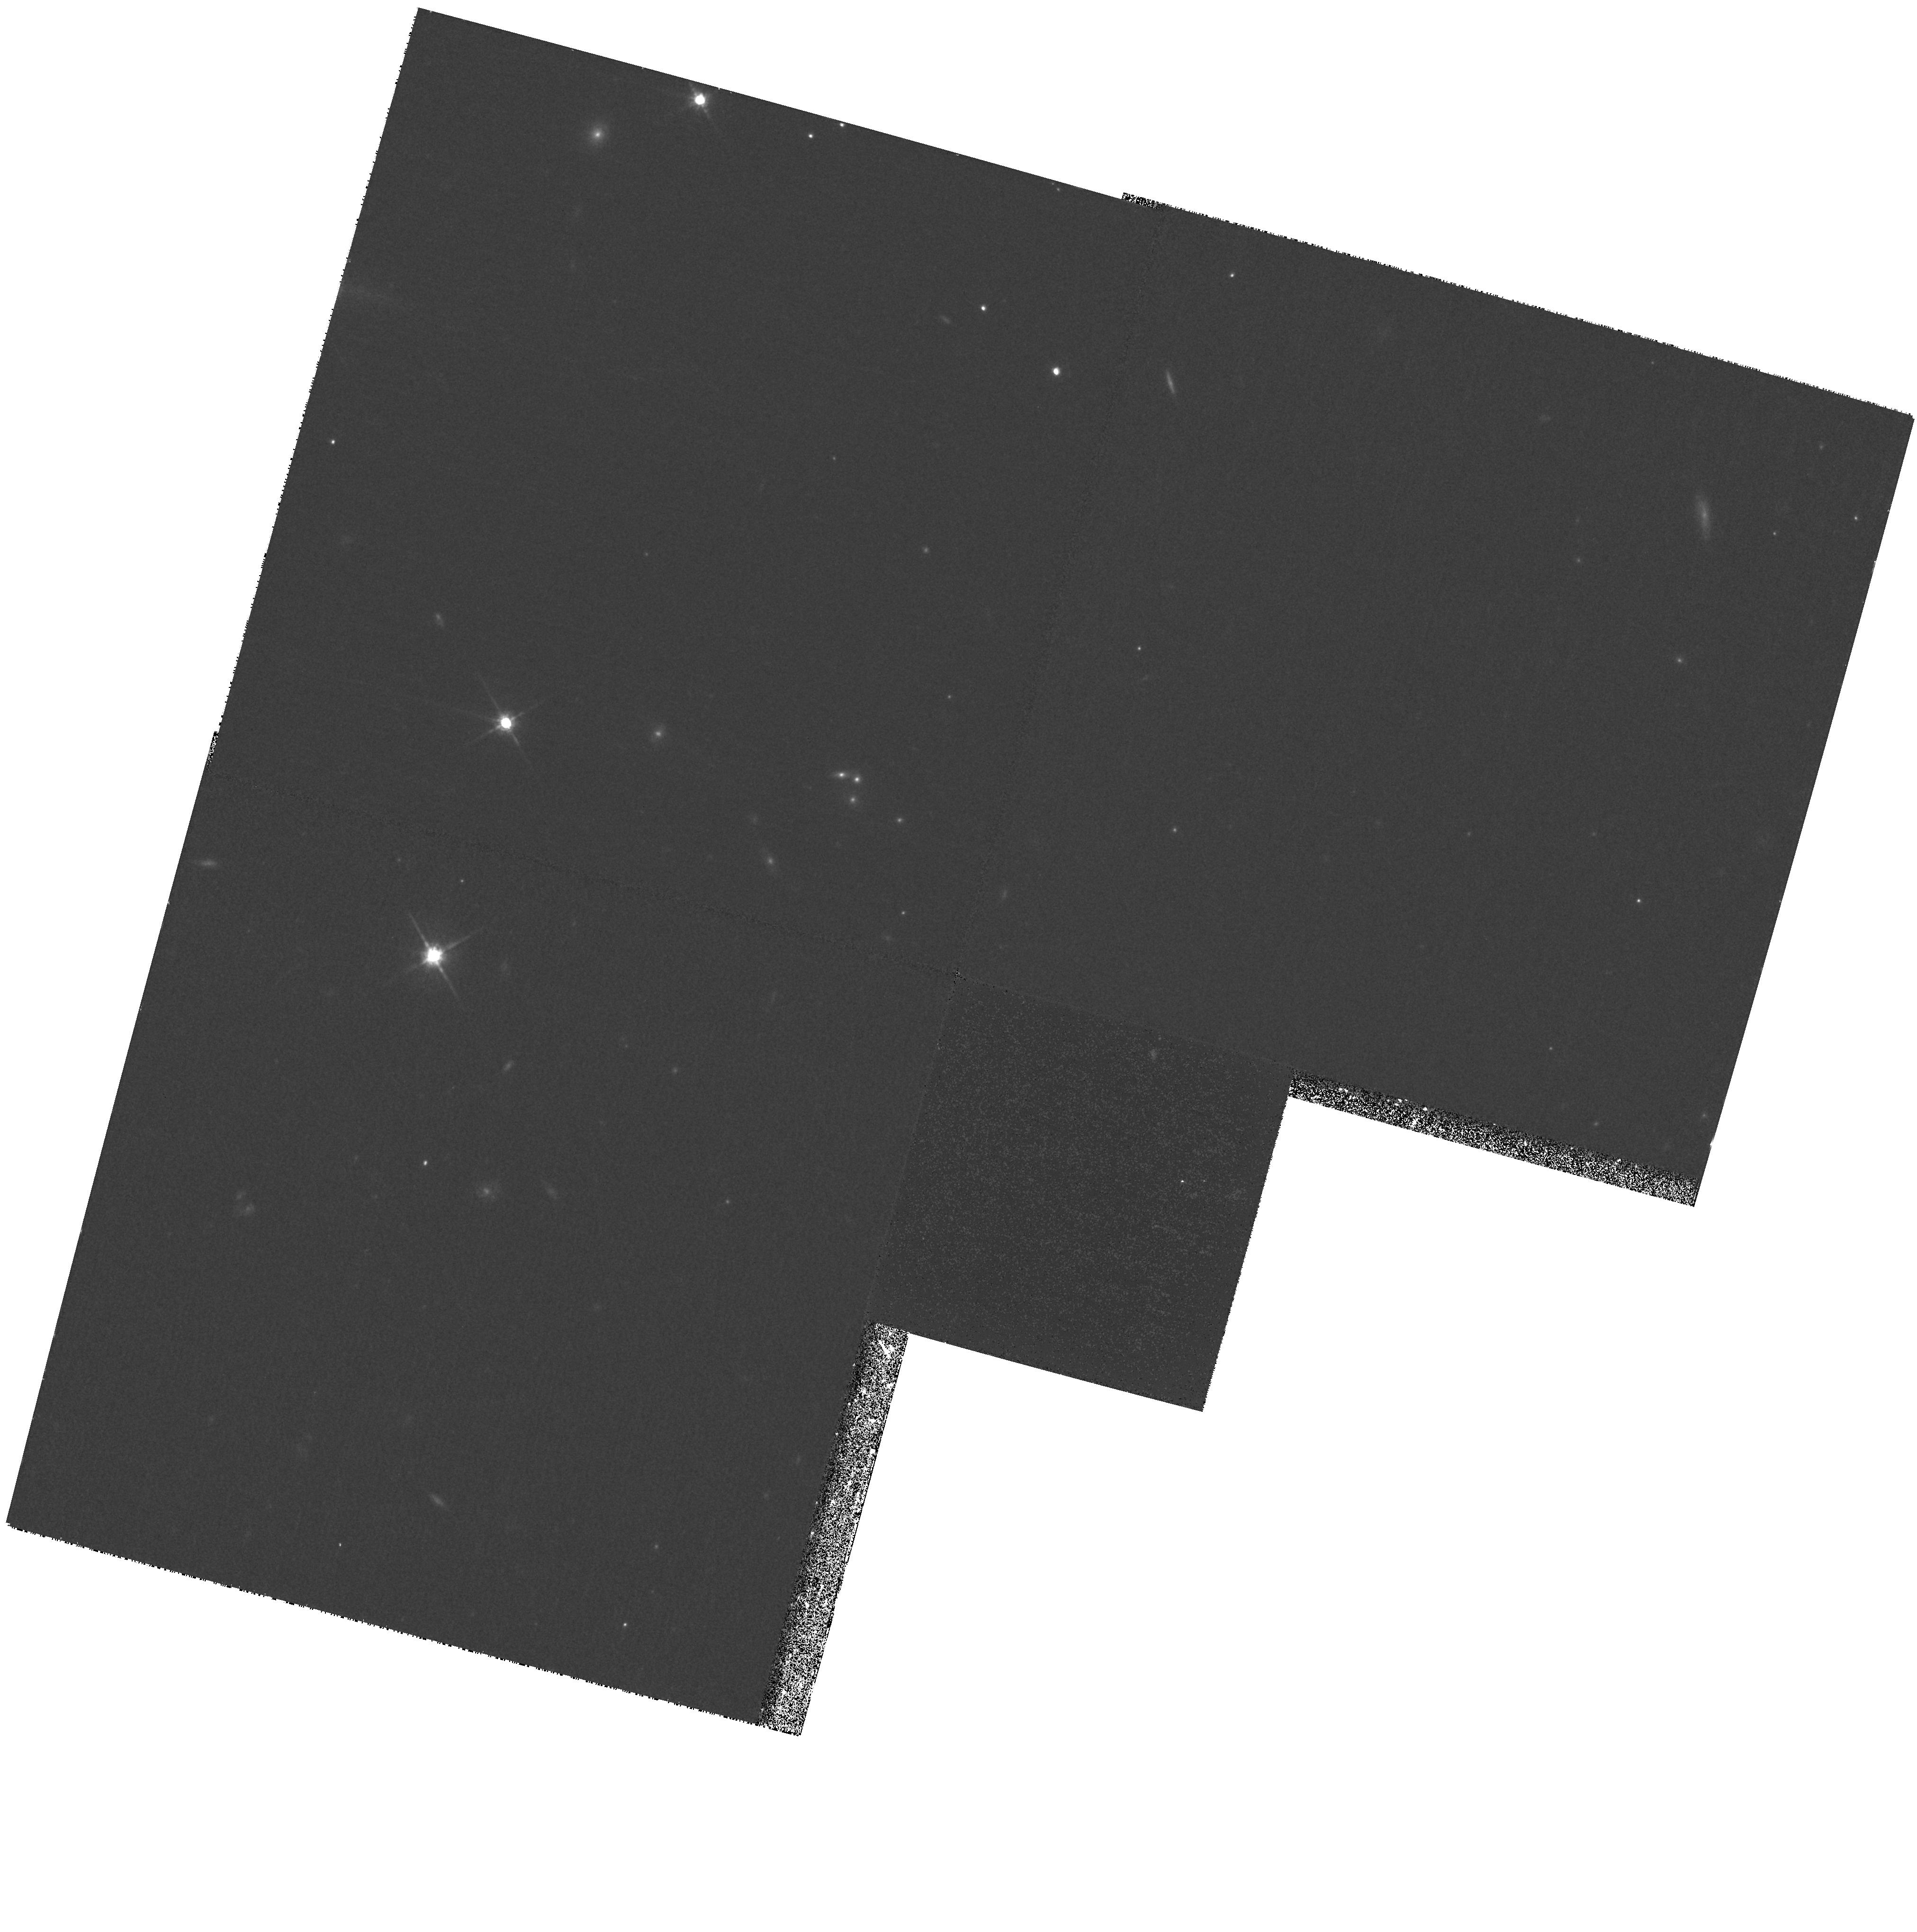
Target: 7C1748+6730
Instrument: WFPC2/PC
Filter: F785LP
Exposure: 33 min
Observation ID: hst_9045_15_wfpc2_pc_f785lp_u6fa15

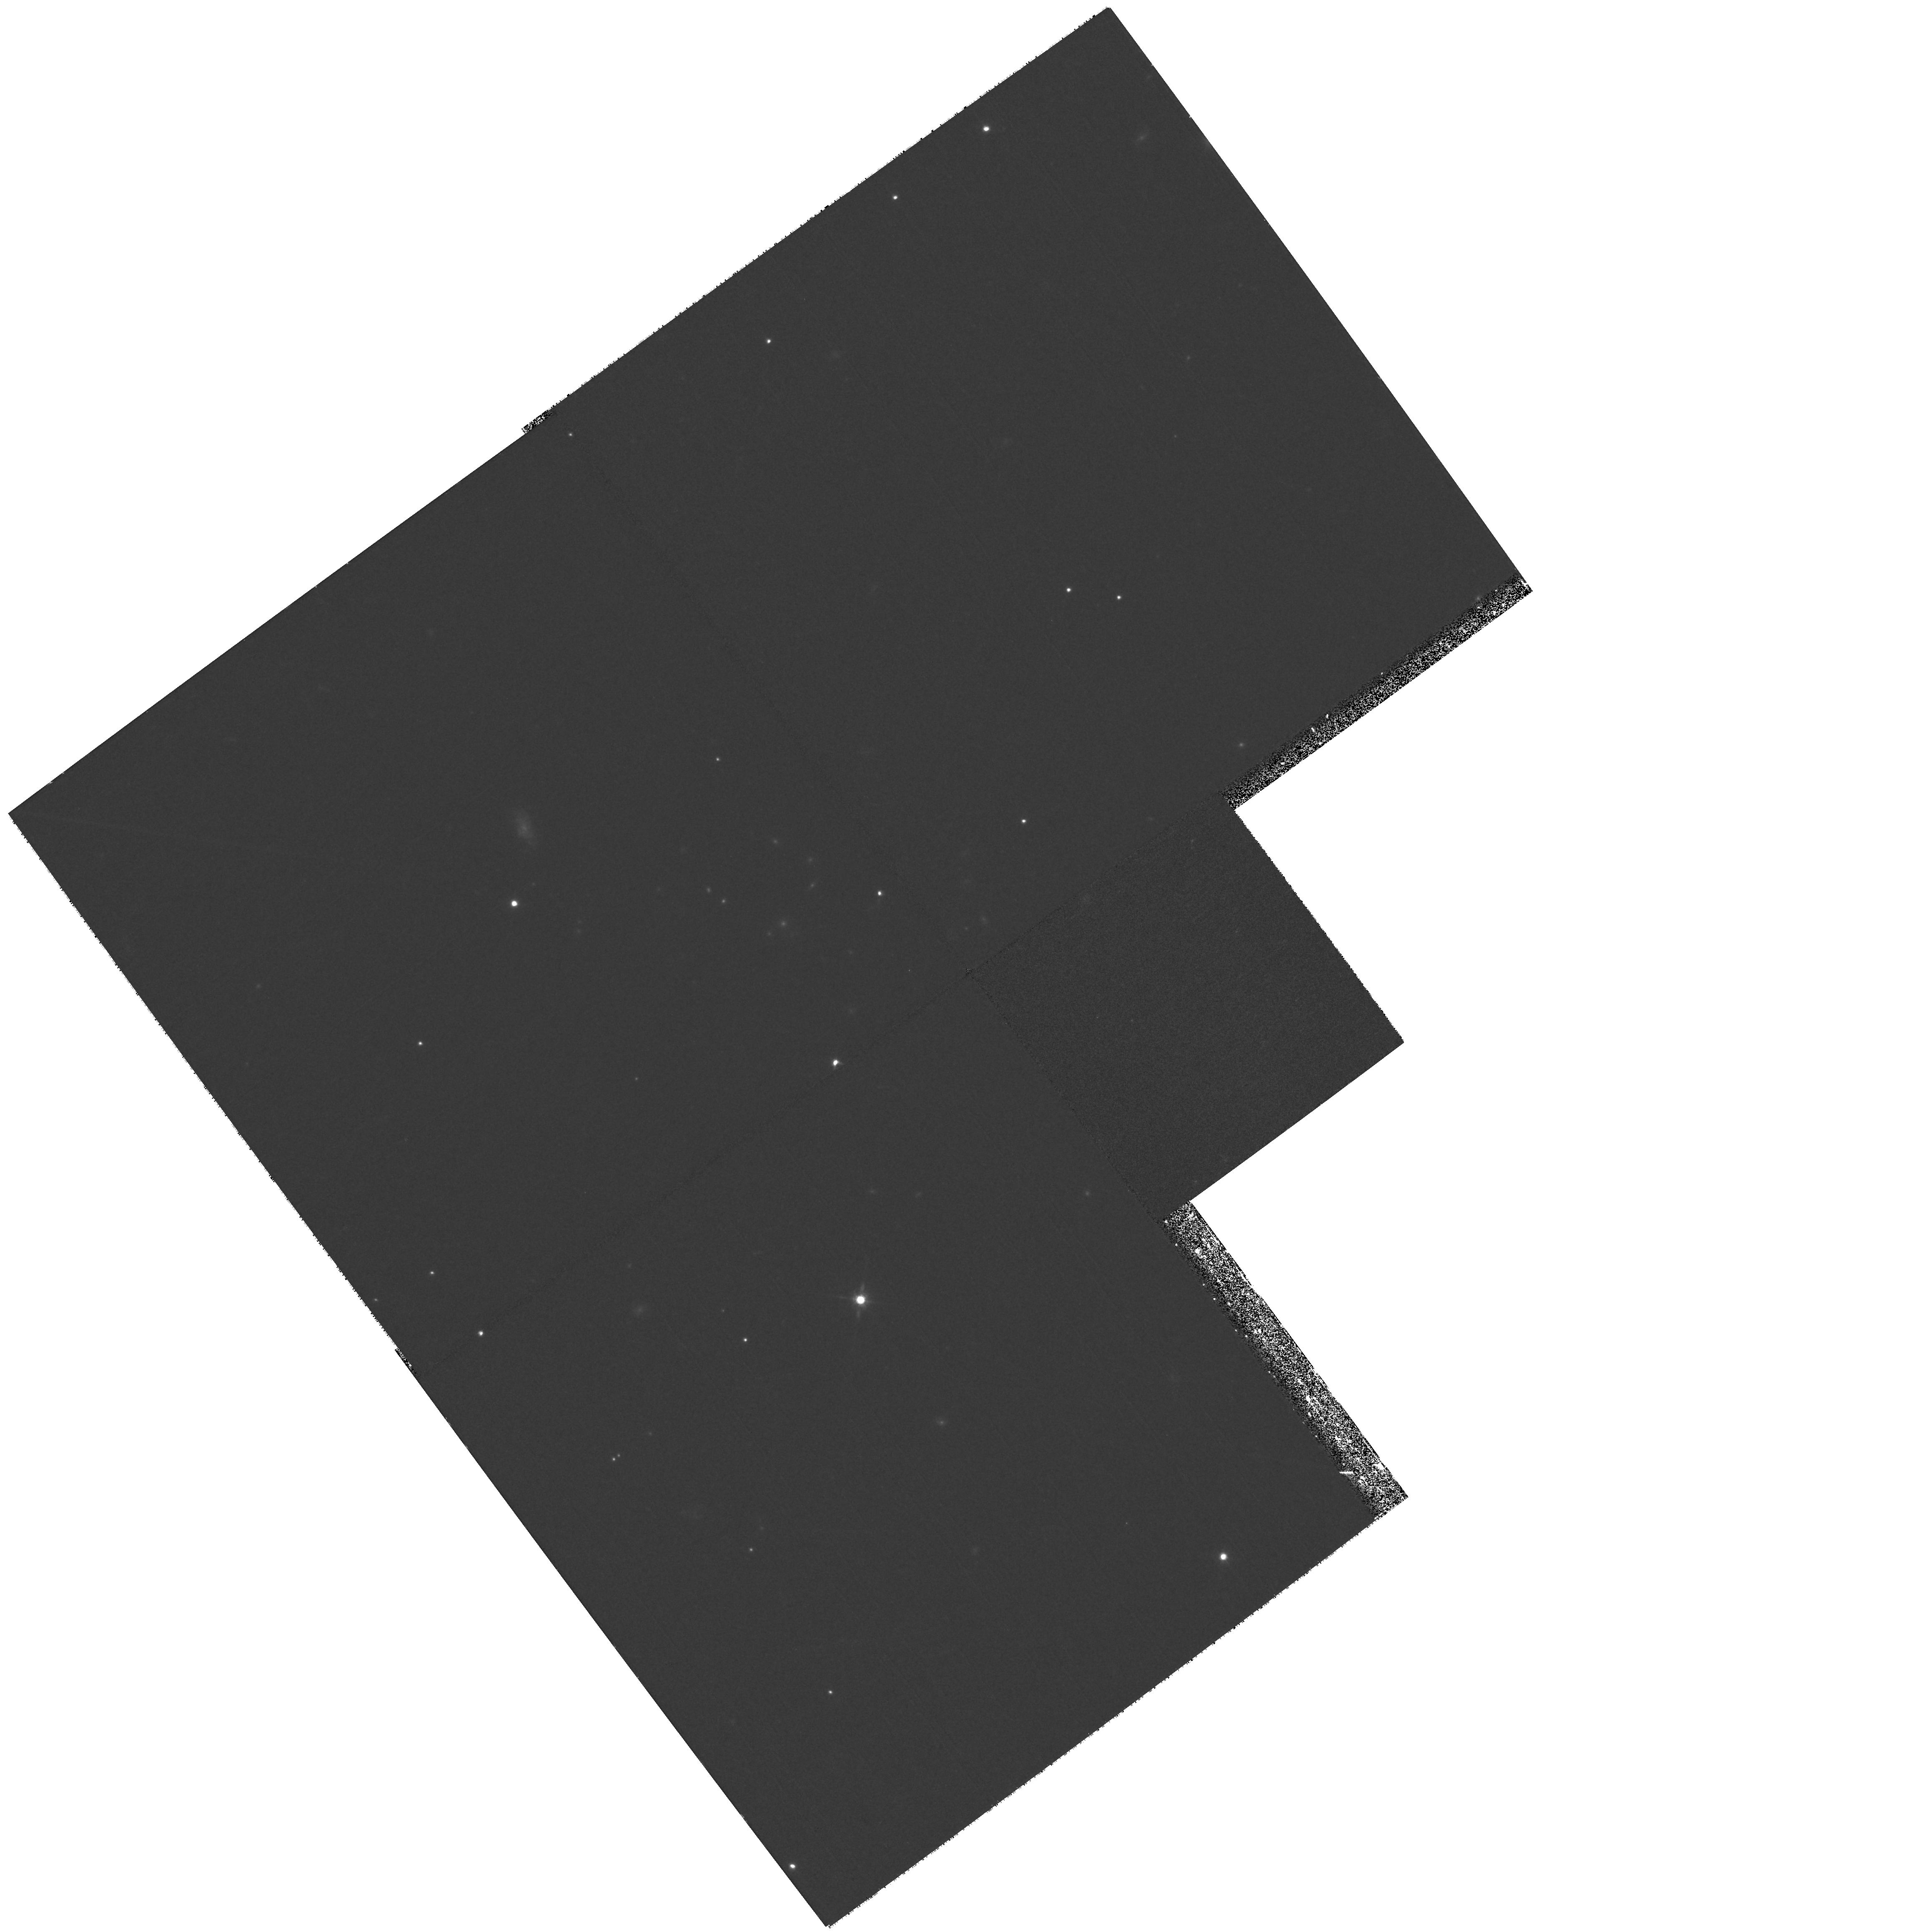
Target: 7C0220+2952
Instrument: WFPC2/PC
Filter: F785LP
Exposure: 33 min
Observation ID: hst_9045_11_wfpc2_pc_f785lp_u6fa11

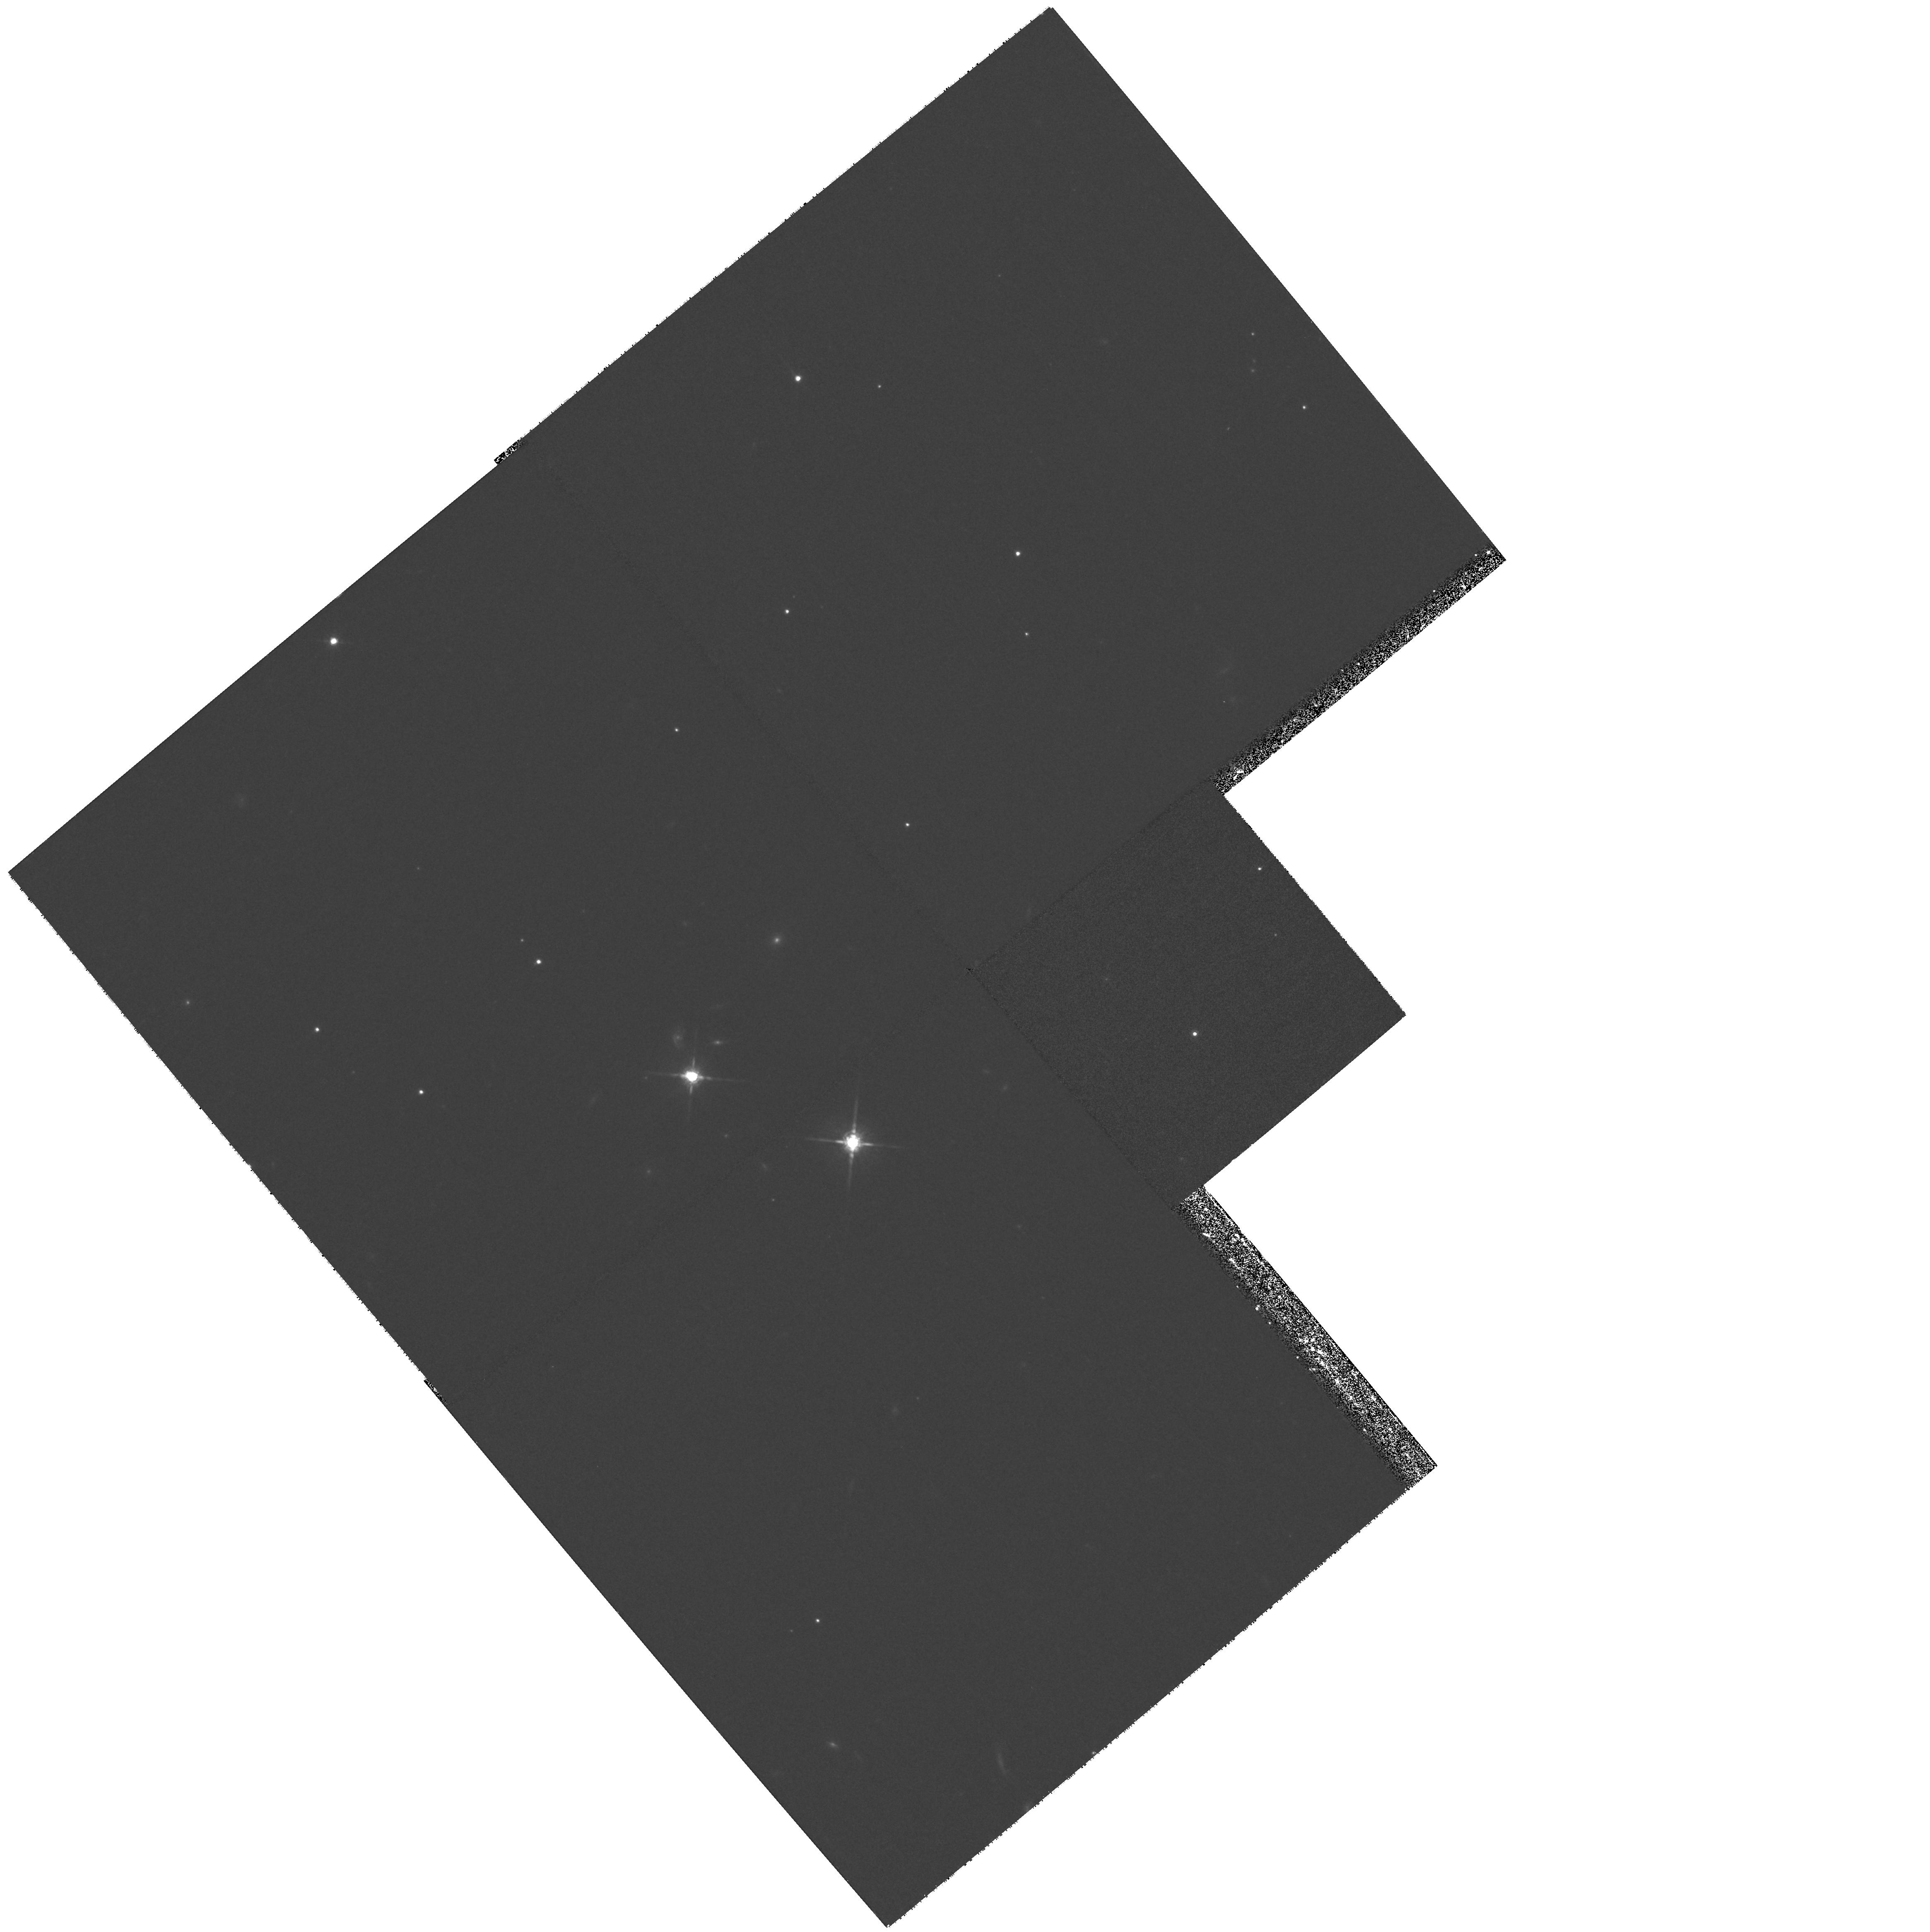
Target: 7C0223+3415
Instrument: WFPC2/PC
Filter: F785LP
Exposure: 33 min
Observation ID: hst_9045_12_wfpc2_pc_f785lp_u6fa12

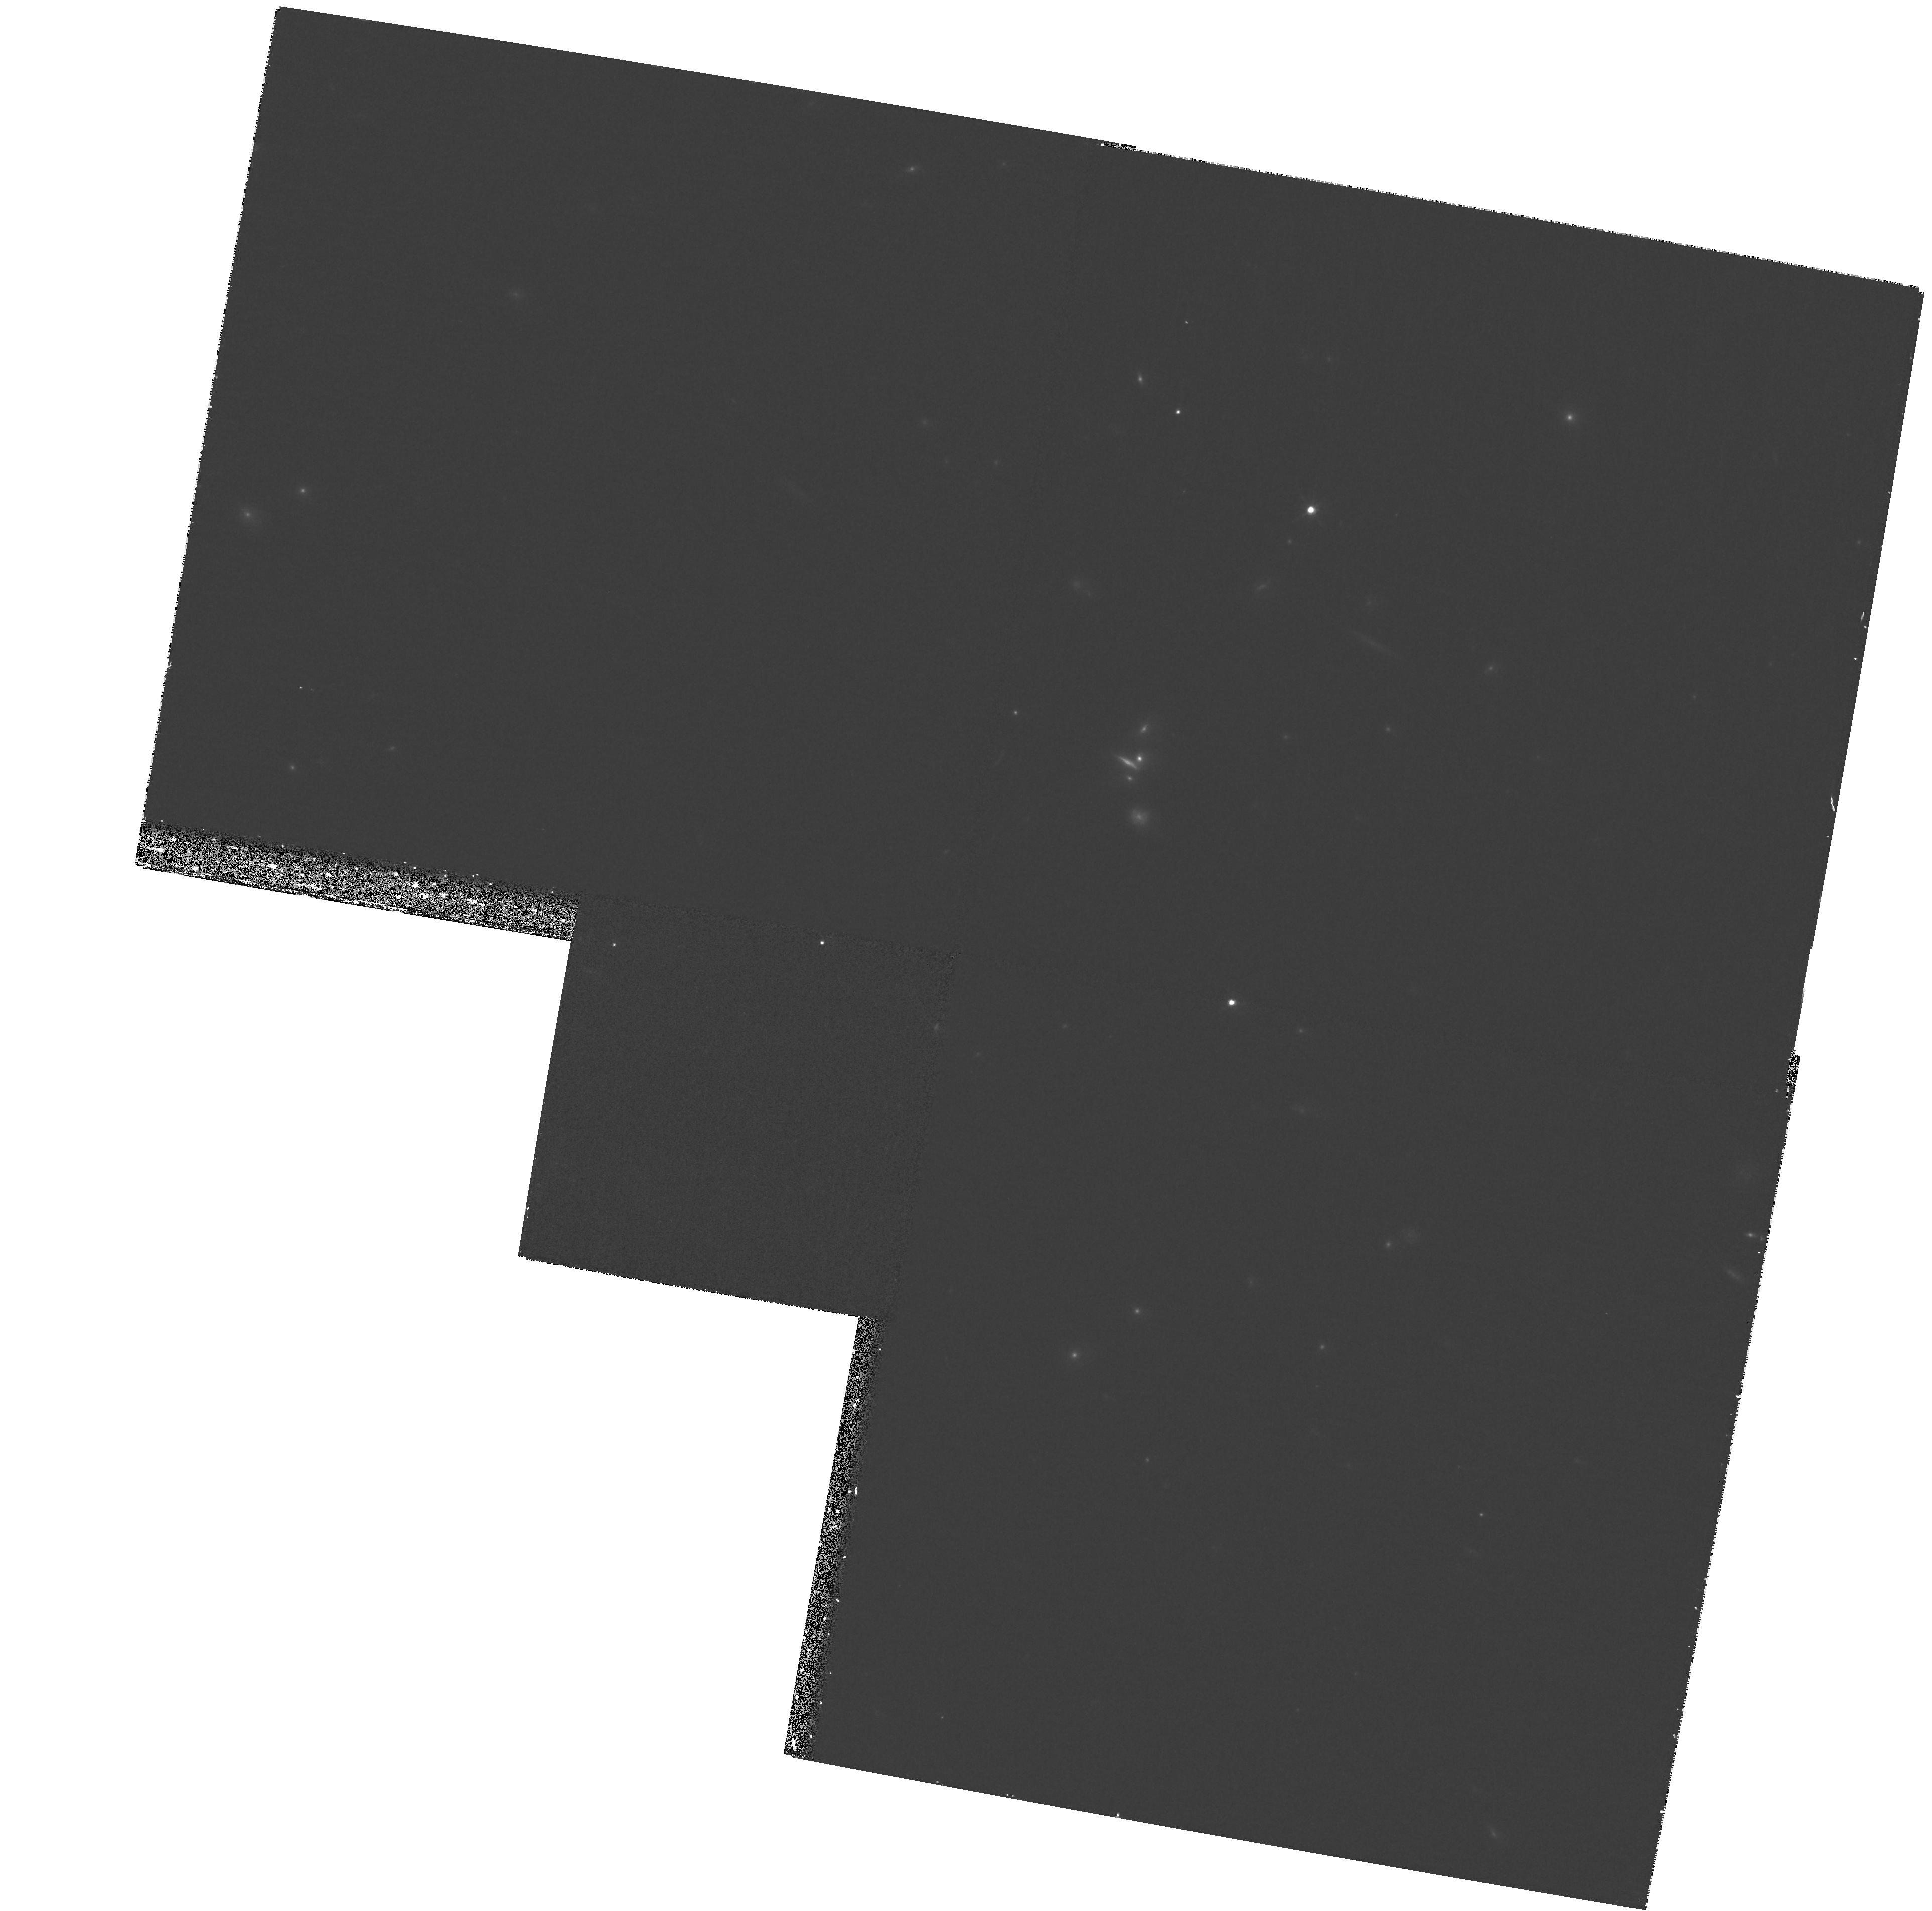
Target: 6C1303+3756
Instrument: WFPC2/PC
Filter: F785LP
Exposure: 33 min
Observation ID: hst_9045_07_wfpc2_pc_f785lp_u6fa07

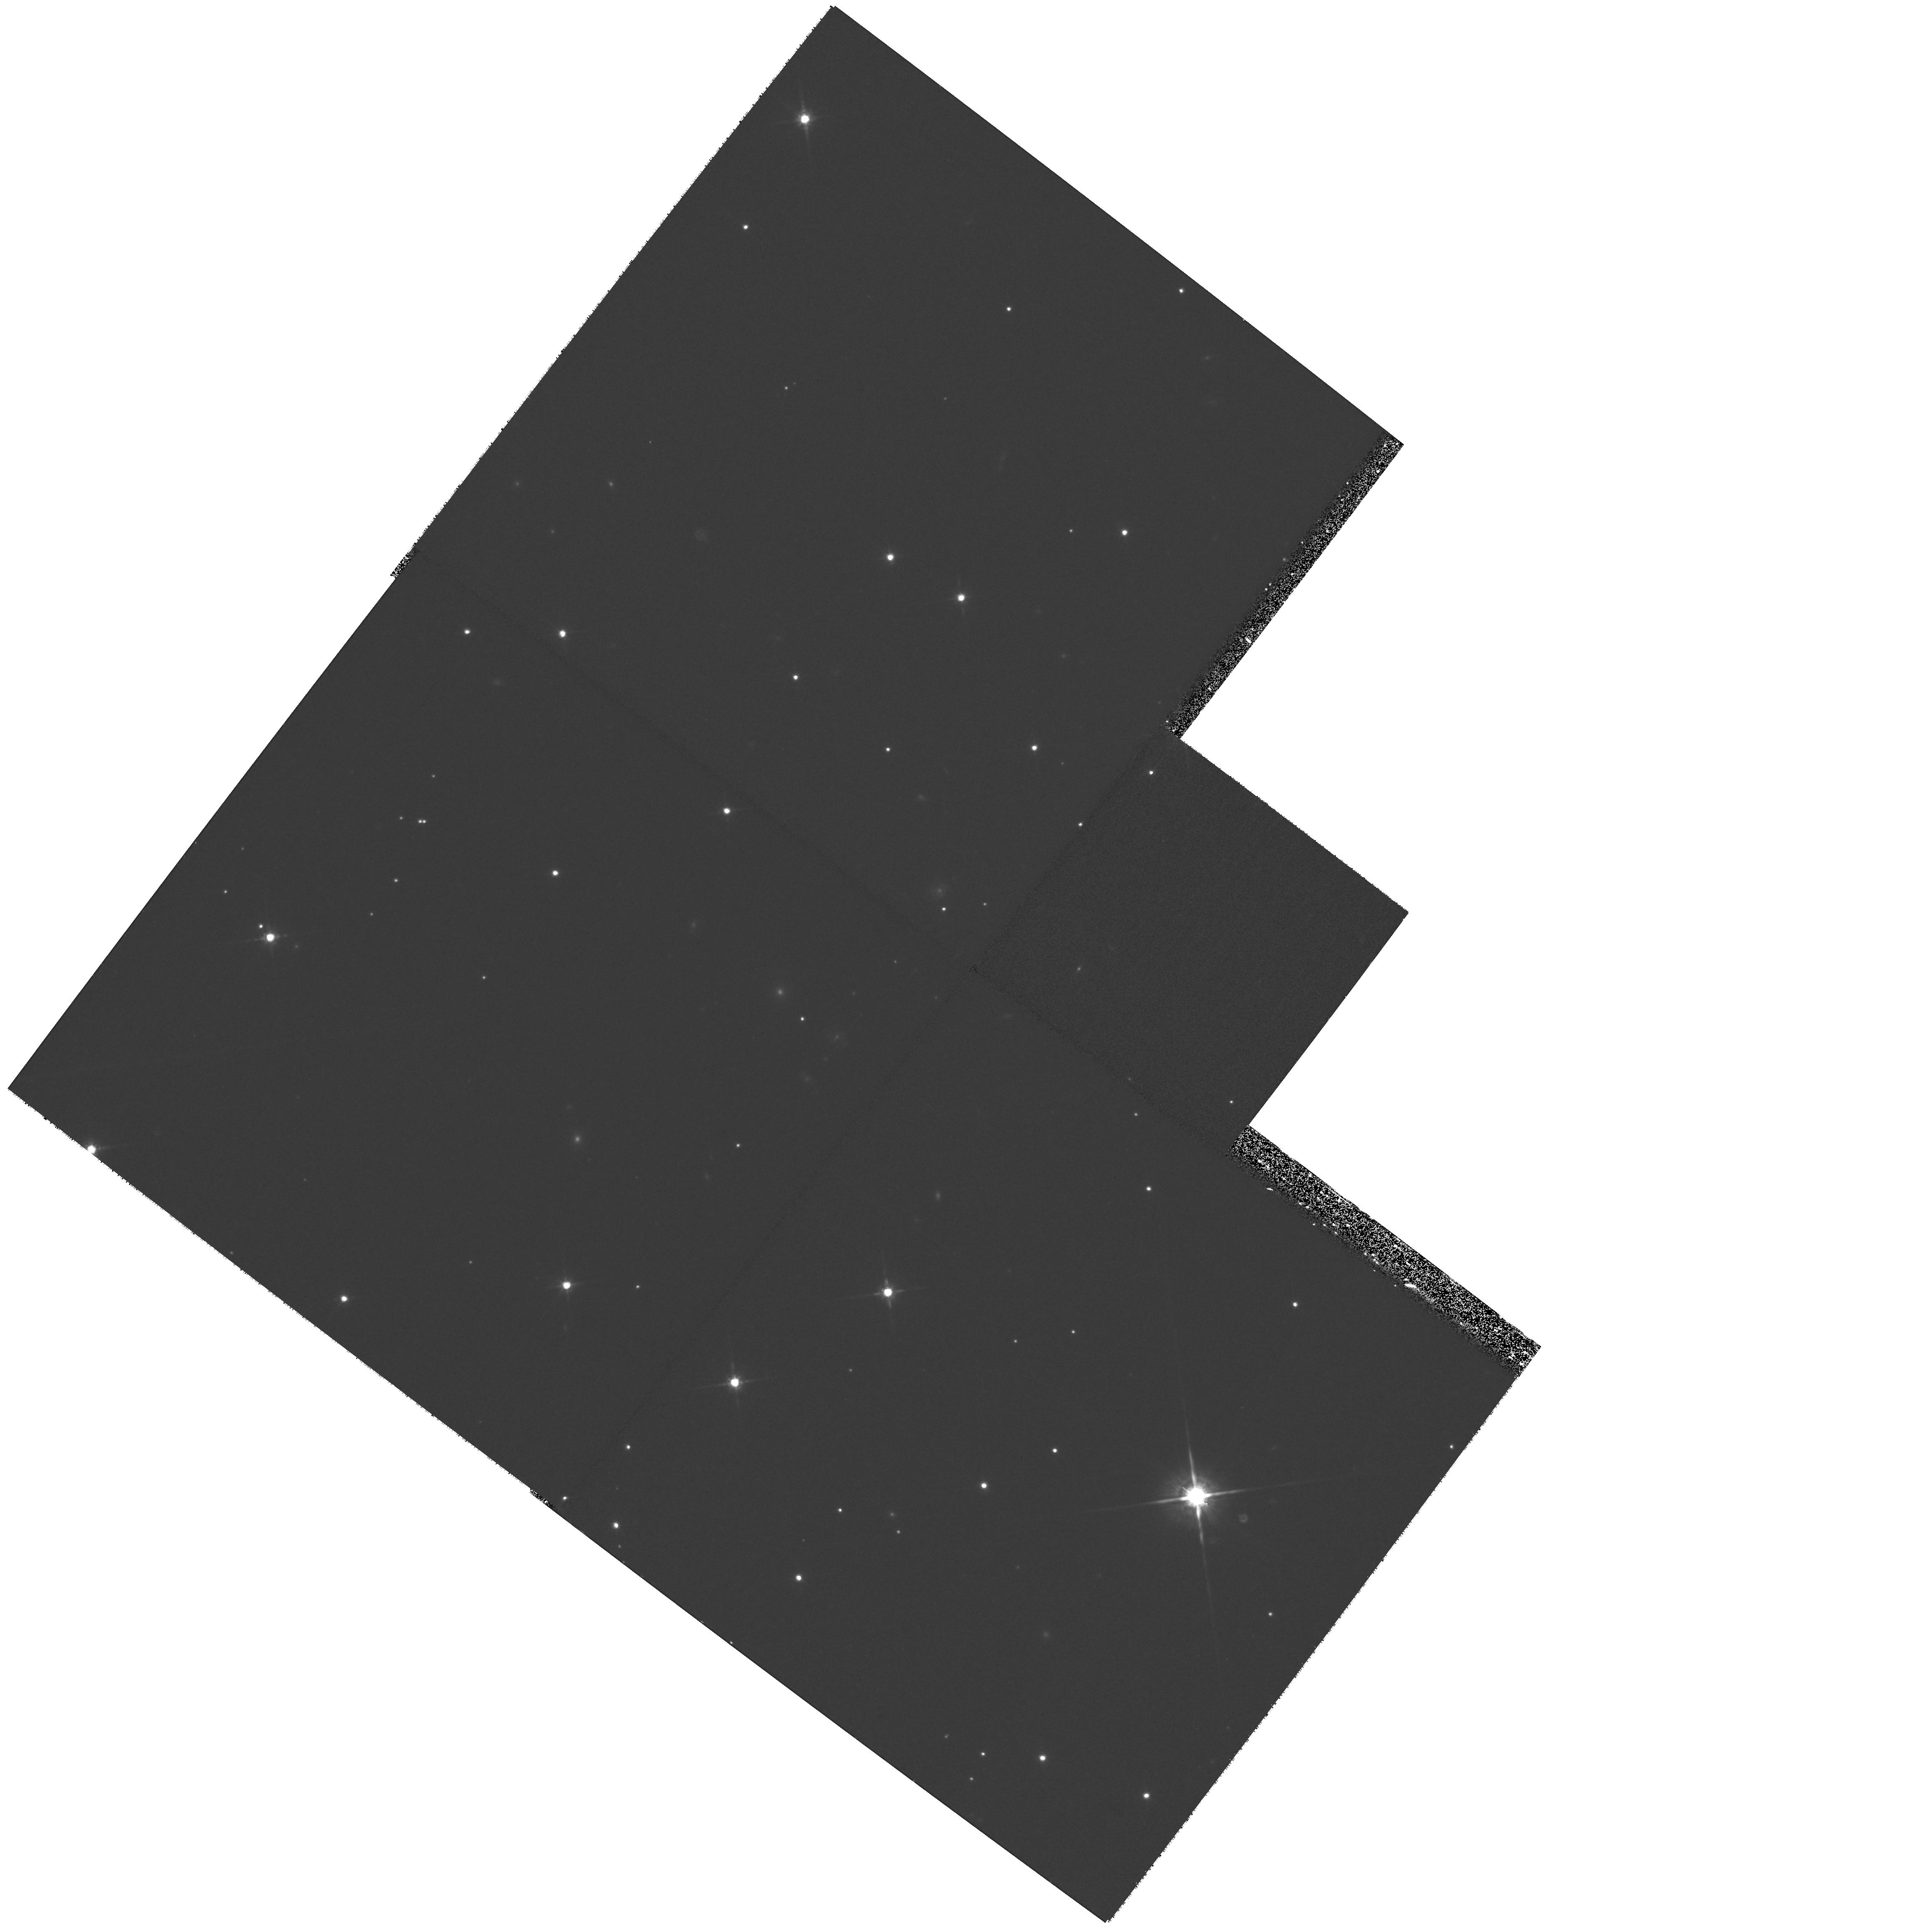
Target: 3C172
Instrument: WFPC2/PC
Filter: F785LP
Exposure: 33 min
Observation ID: hst_9045_34_wfpc2_pc_f785lp_u6fa34

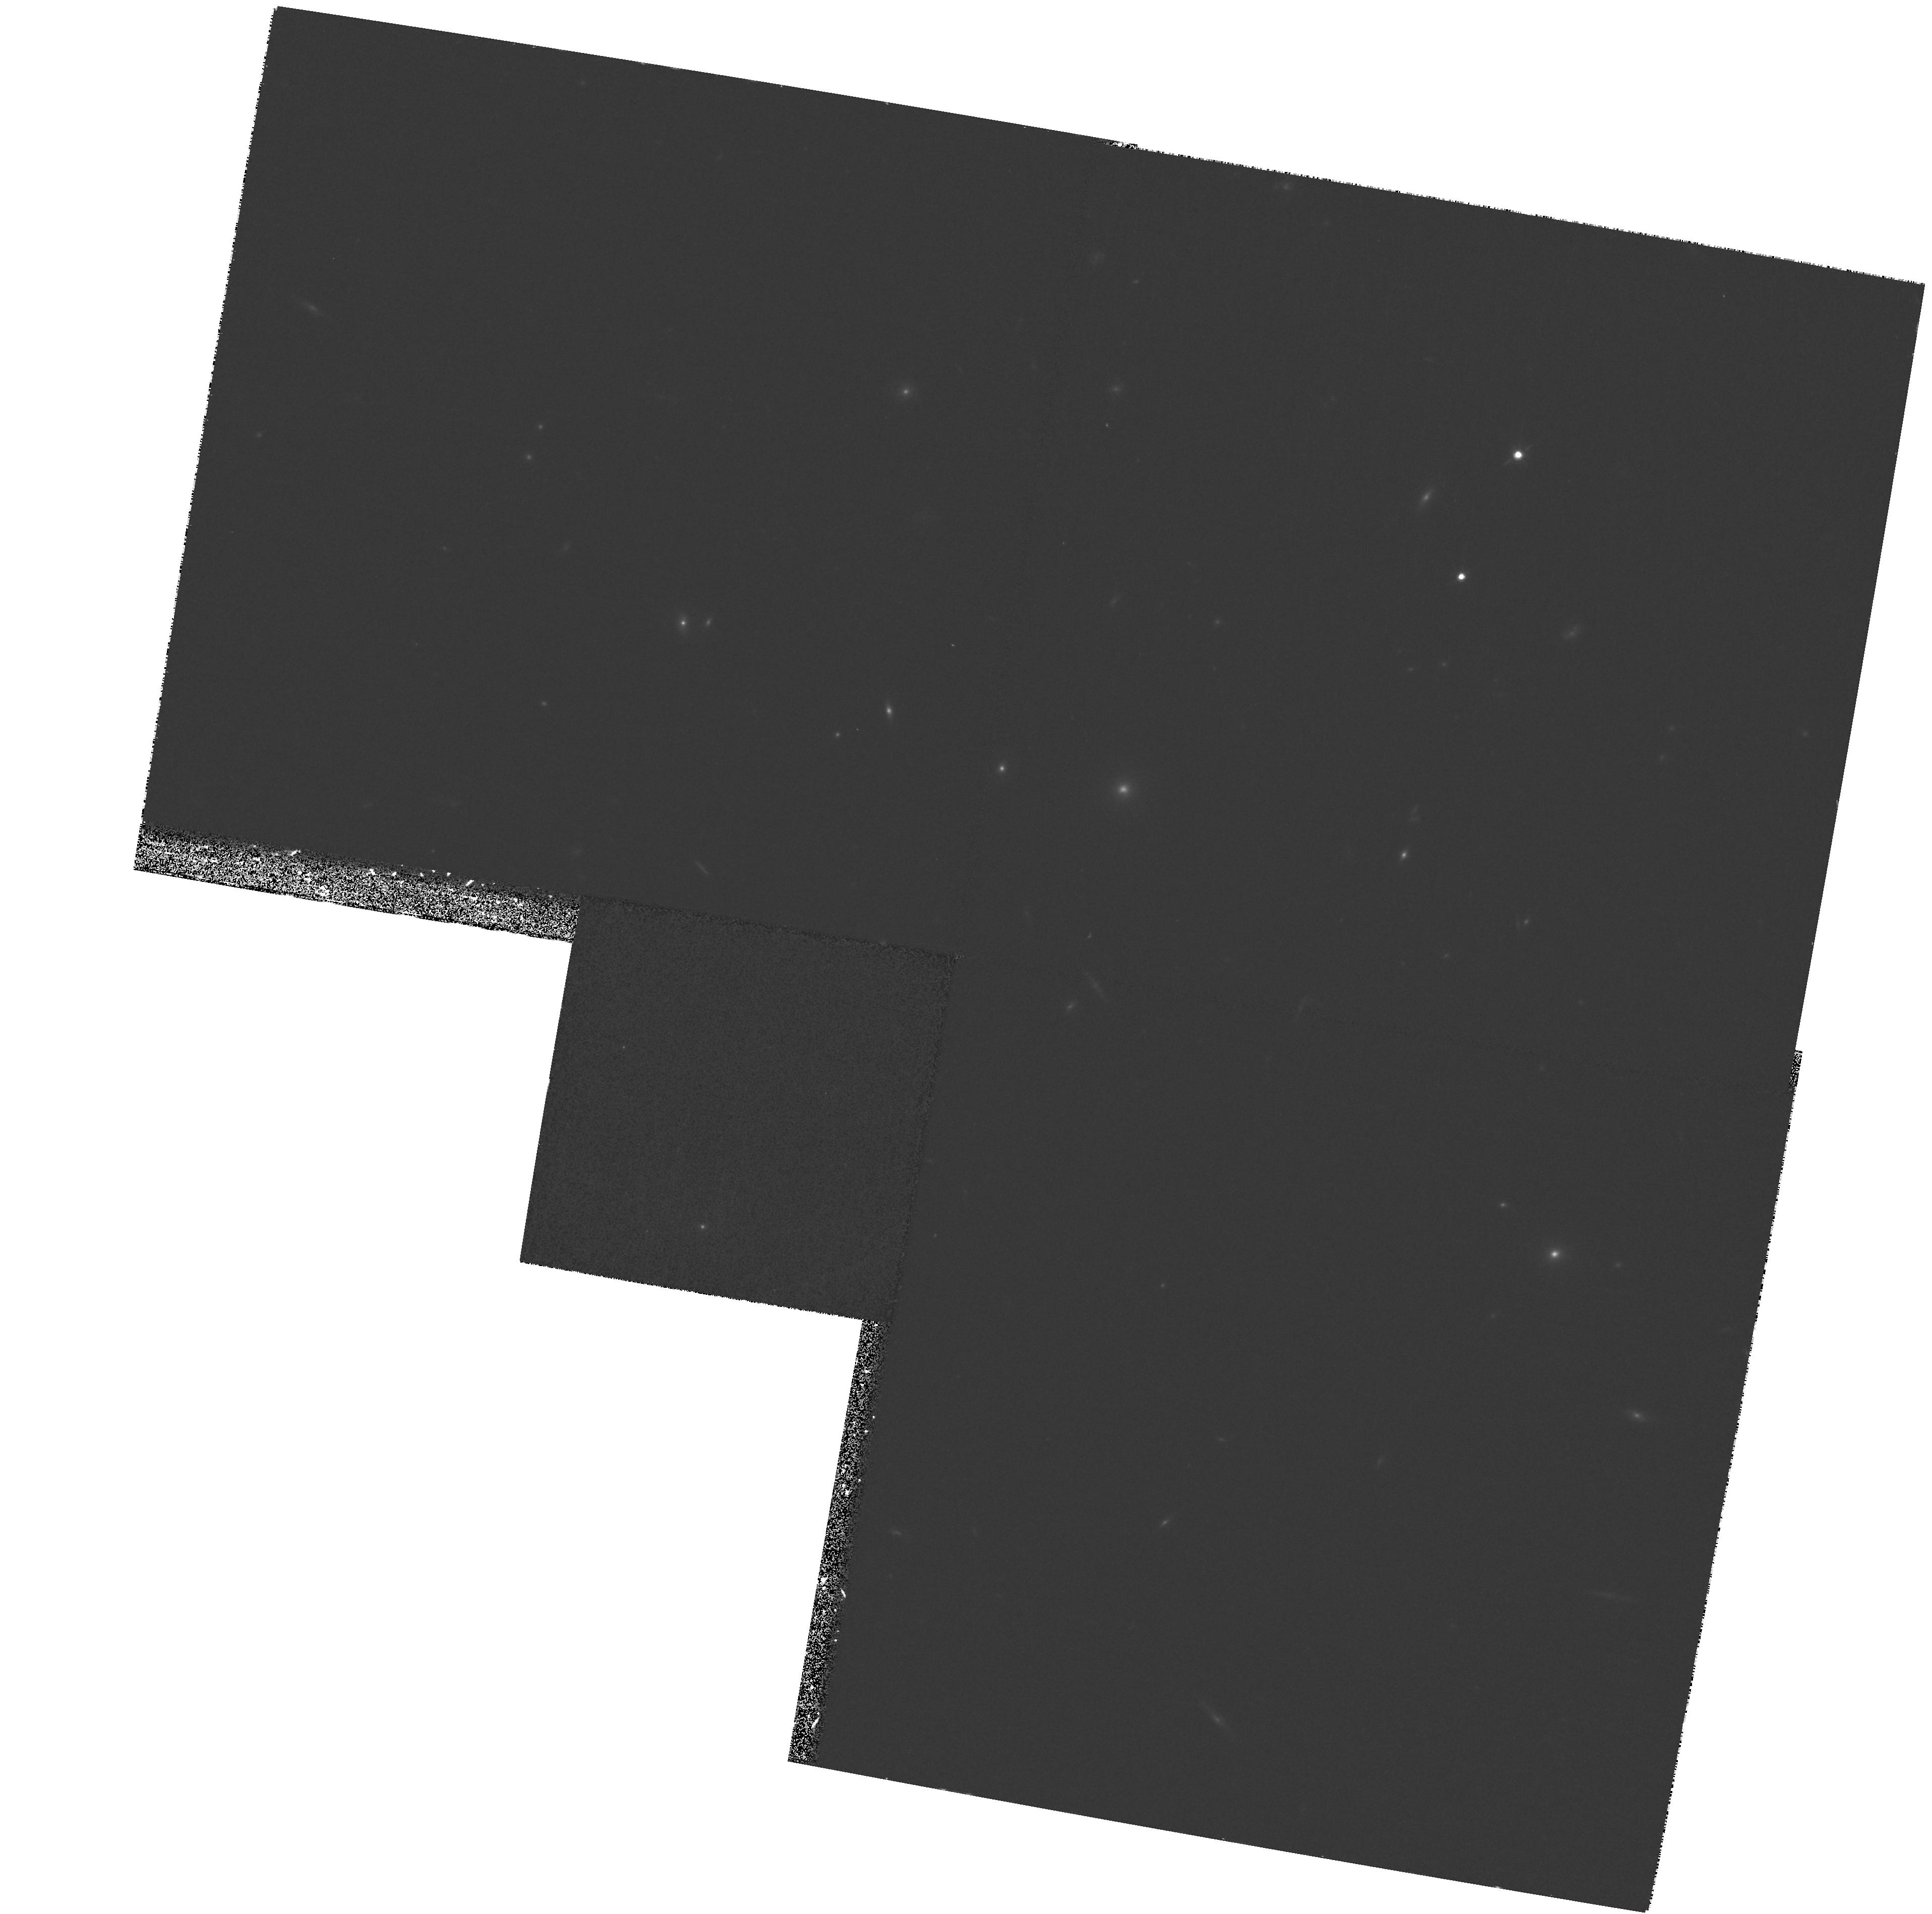
Target: 3C274.1
Instrument: WFPC2/PC
Filter: F785LP
Exposure: 33 min
Observation ID: hst_9045_40_wfpc2_pc_f785lp_u6fa40

The Relationship Between Radio Luminosity and Radio-Loud AGN Host Galaxy Properties (PI: Willott, Chris J.)

We propose a large program aimed at determining the relationship between the properties of the host galaxies of radio-loud AGN and their radio luminosities. Previous studies in this area with the HST have concentrated on the 3C sample which shows a tight correlation between luminosity and redshift, such that evolutionary effects cannot be distinguished from those depending upon radio luminosity. Our sample of 46 radio galaxies at z ~ 0.5 comes from four complete, low-frequency-selected samples of radio sources with differing flux limits. Thus the total sample spans an unprecedented three orders of magnitude in radio luminosity at a fixed redshift interval. These observations will probe the relationship between the radio sources, their host galaxies and supermassive black holes. With 2D-modelling of the radio galaxies we will derive morphologies and scalelengths to determine if all radio-loud AGN reside in giant ellipticals and follow the Kormendy relation exhibited by low-redshift, radio-quiet ellipticals.